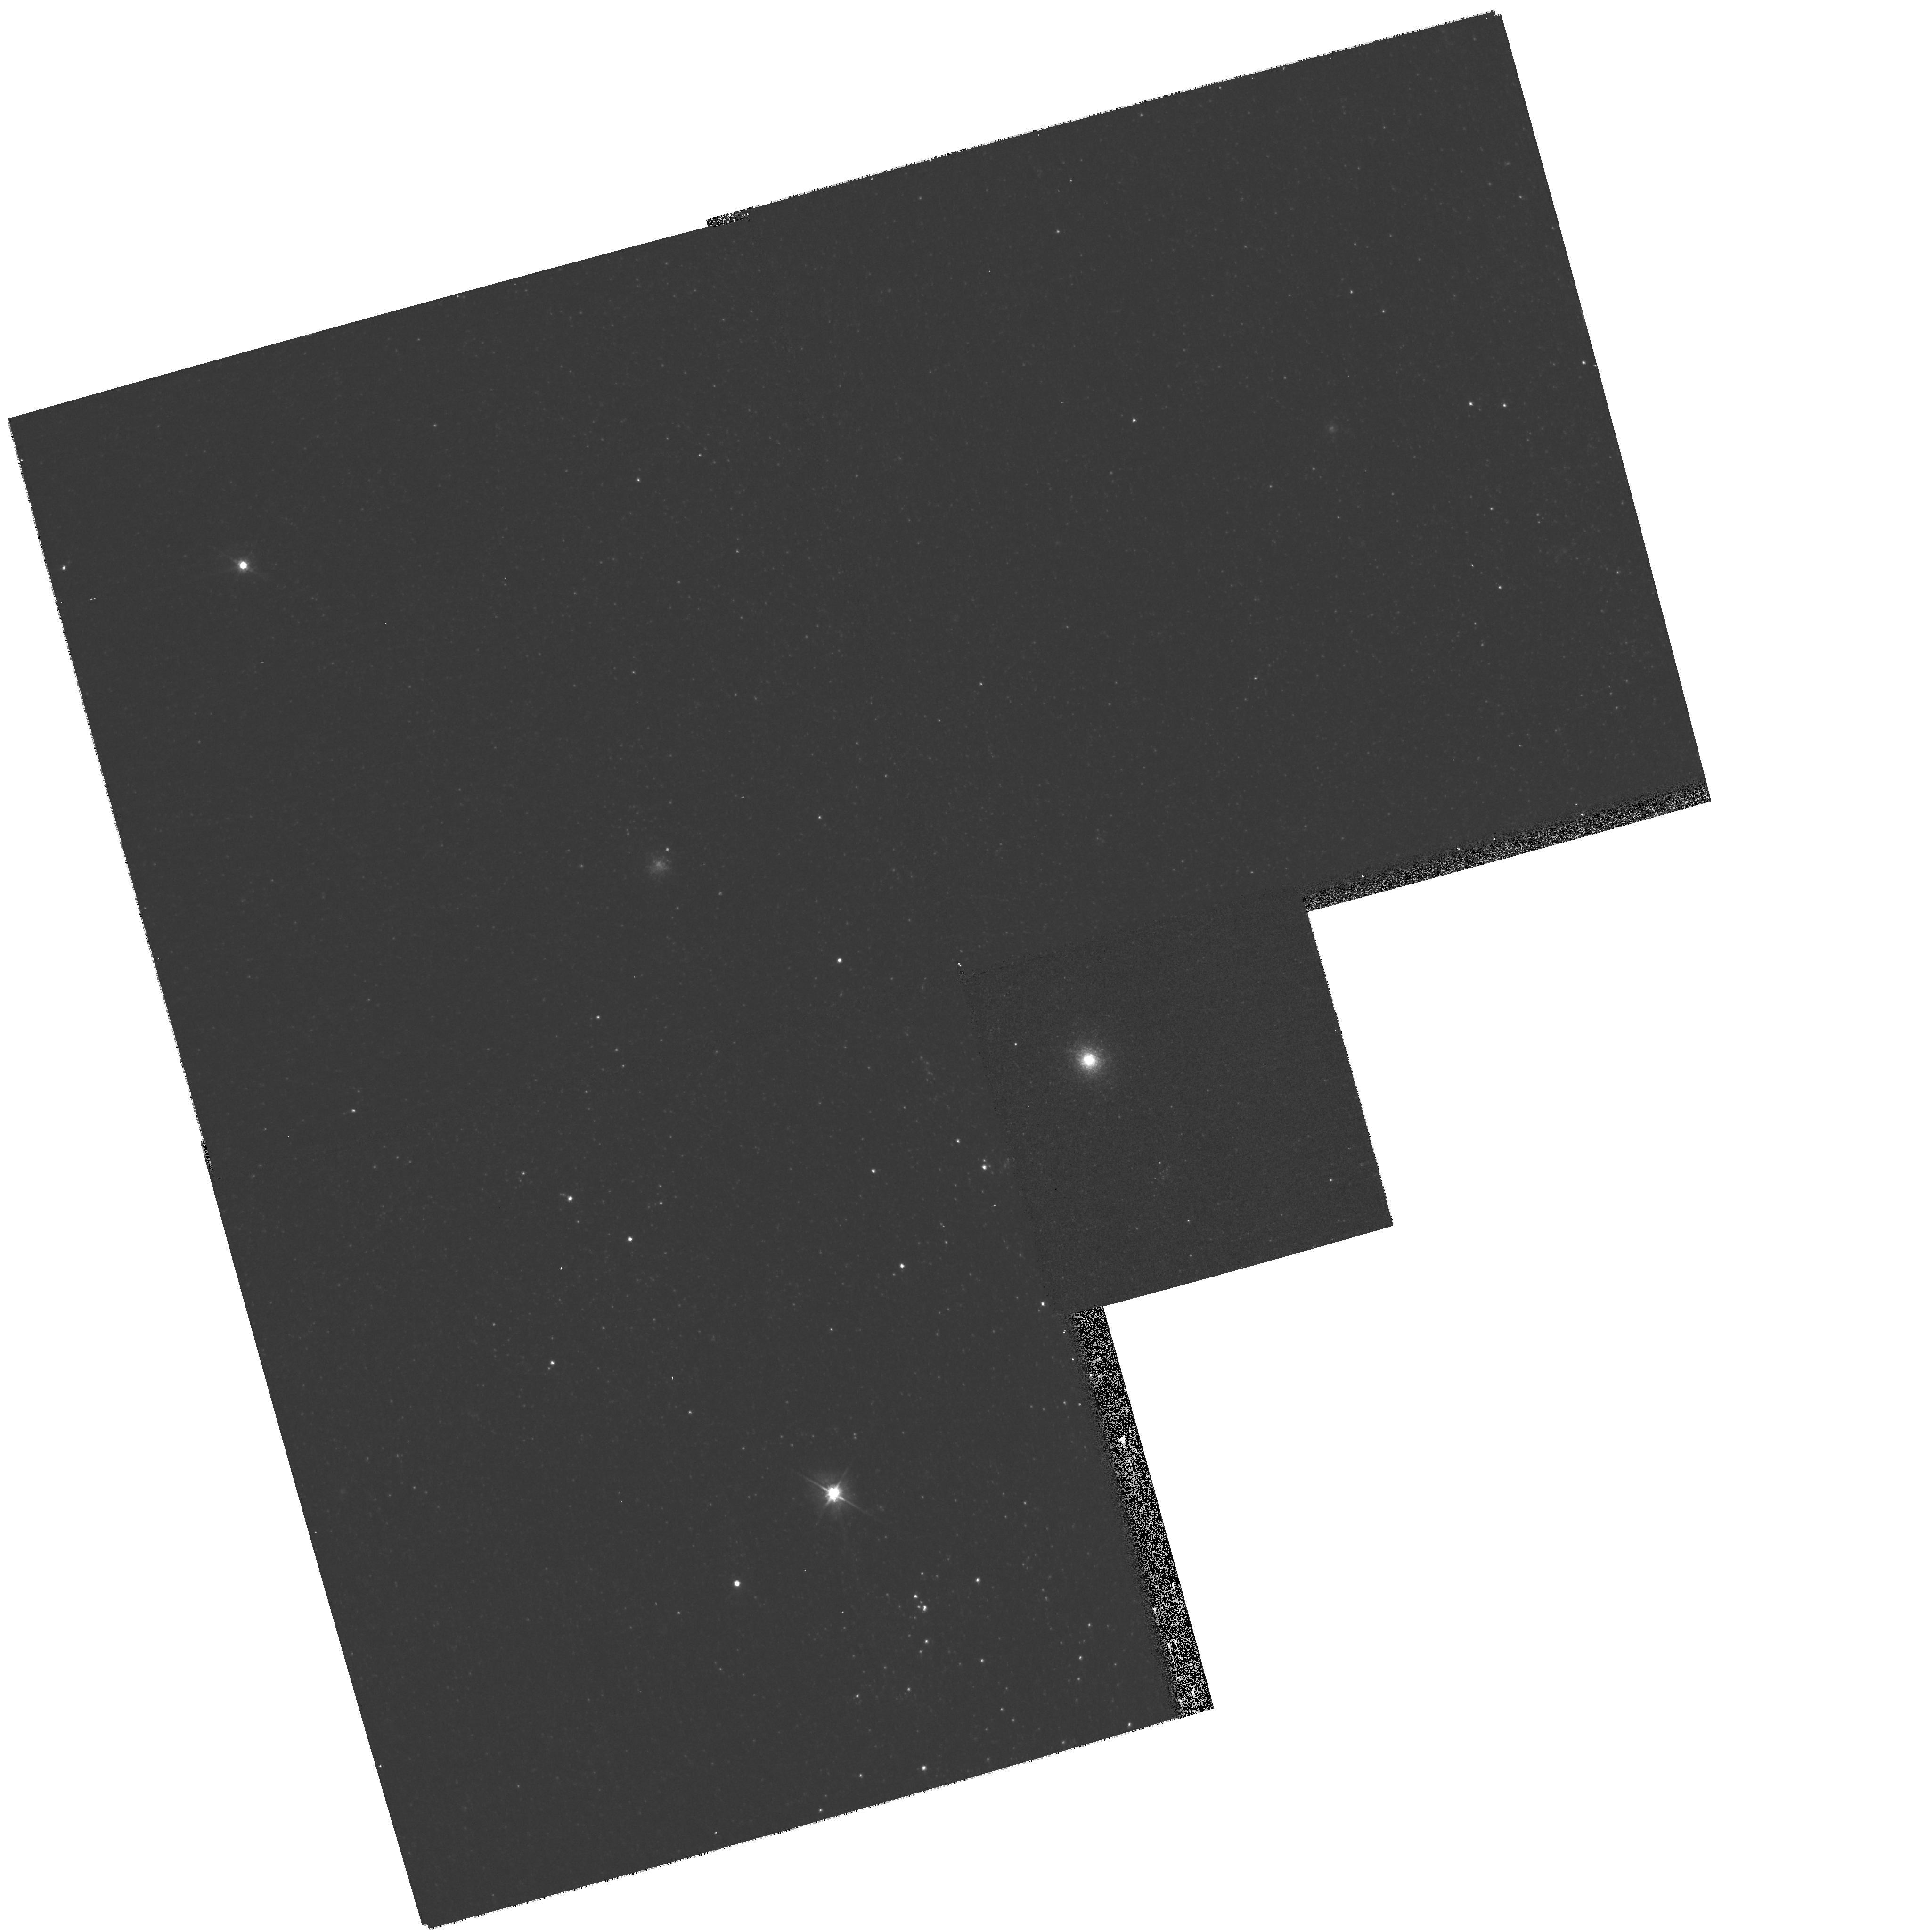
Target: M31-B373
Instrument: WFPC2/PC
Filter: F555W
Exposure: 3 min
Observation ID: hst_11218_45_wfpc2_pc_f555w_u9yv45

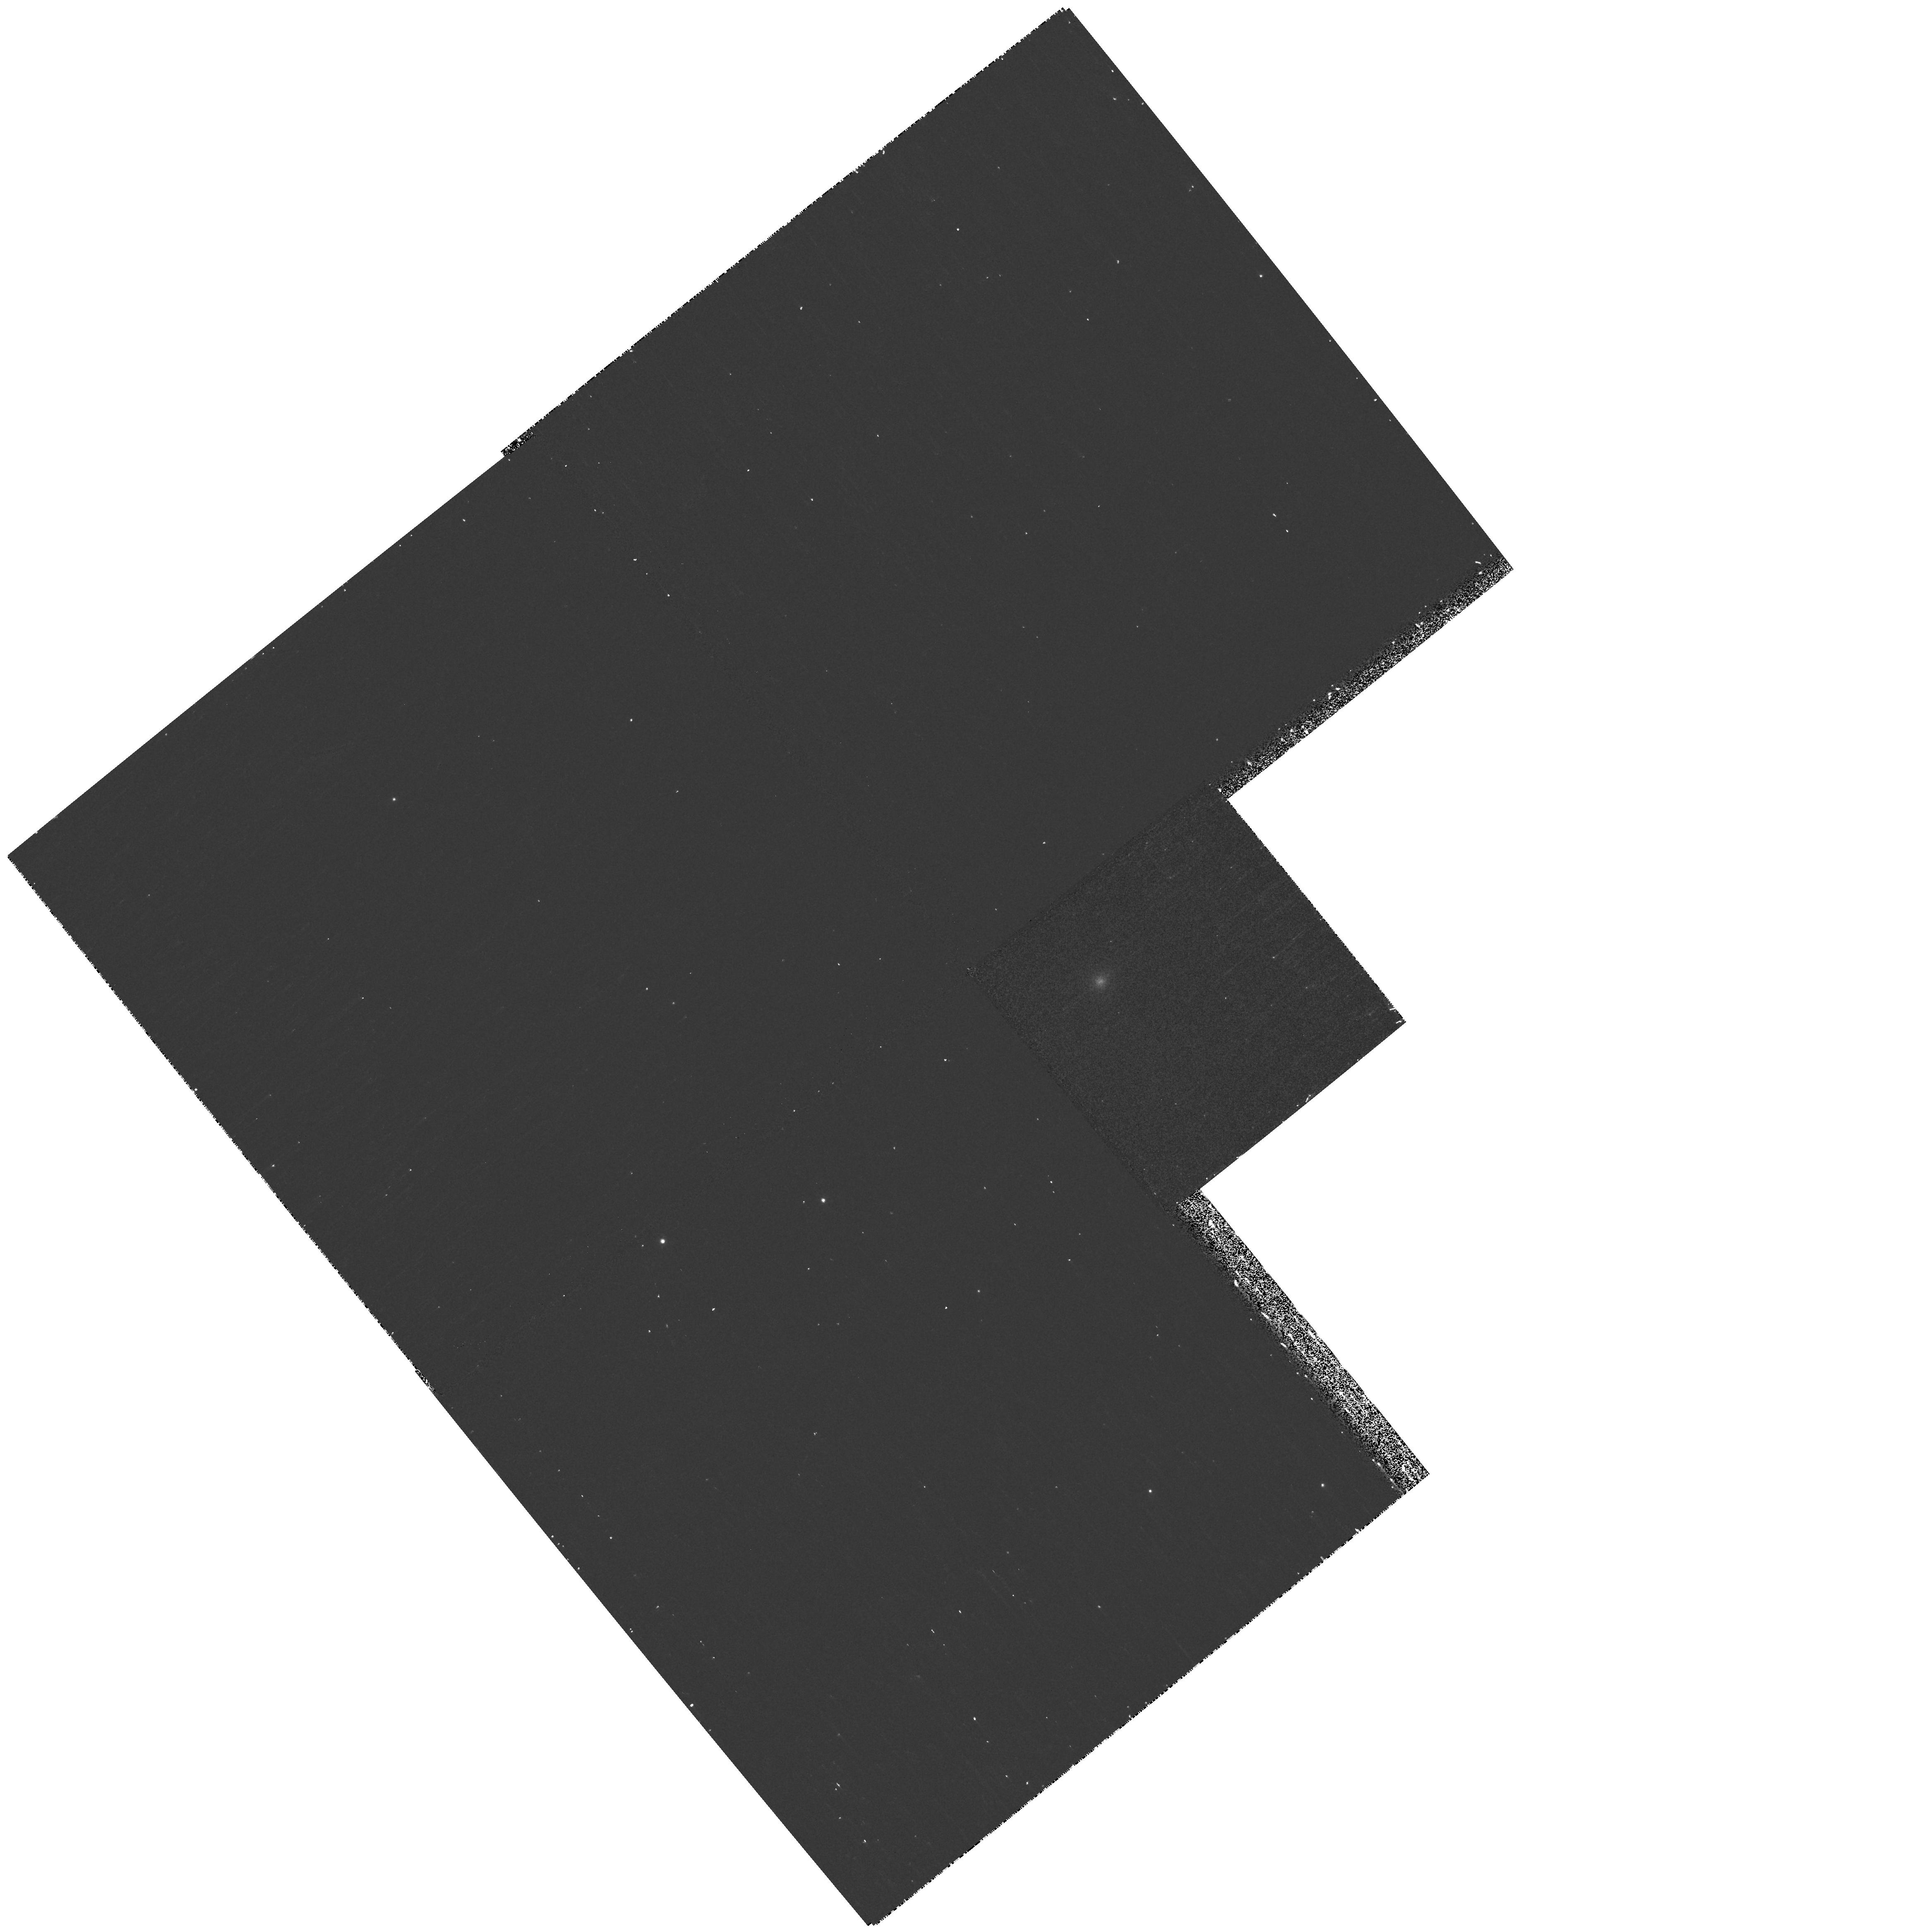
Target: M31-B405
Instrument: WFPC2/PC
Filter: F502N
Exposure: 17 min
Observation ID: hst_11218_20_wfpc2_pc_f502n_u9yv20

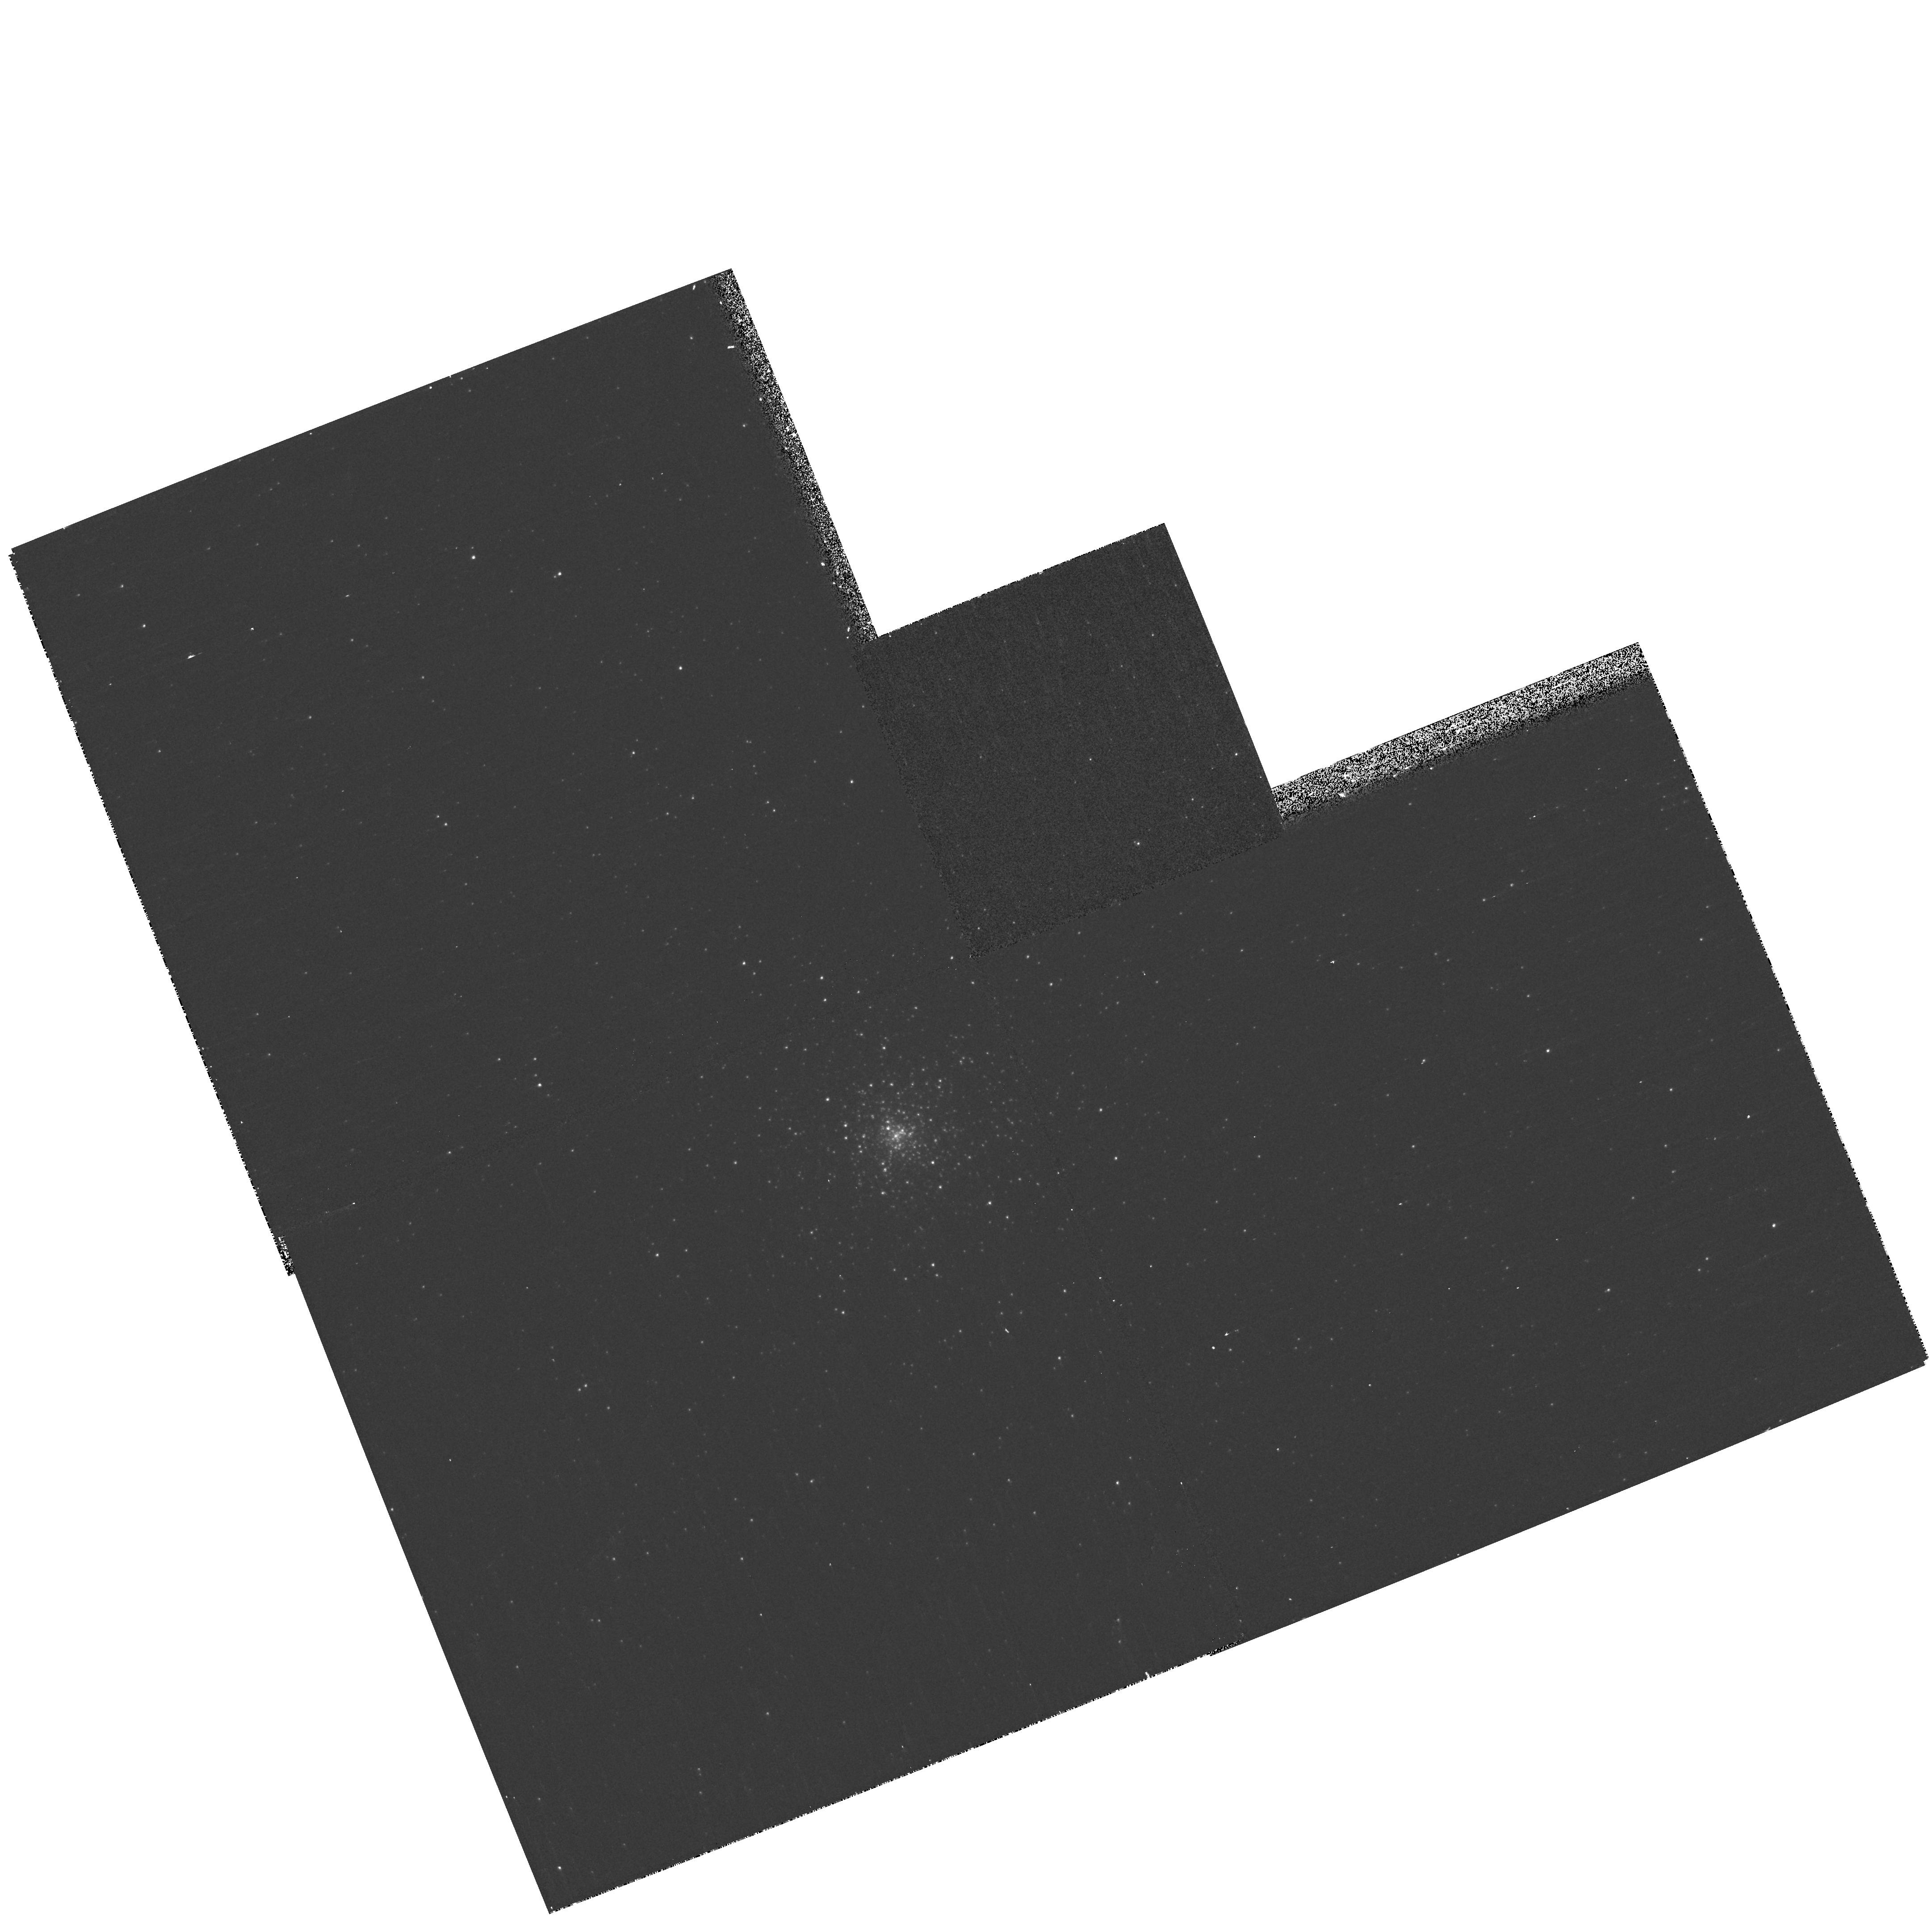
Target: NGC2005
Instrument: WFPC2/PC
Filter: F502N
Exposure: 7 min
Observation ID: hst_11218_0o_wfpc2_pc_f502n_u9yv0o

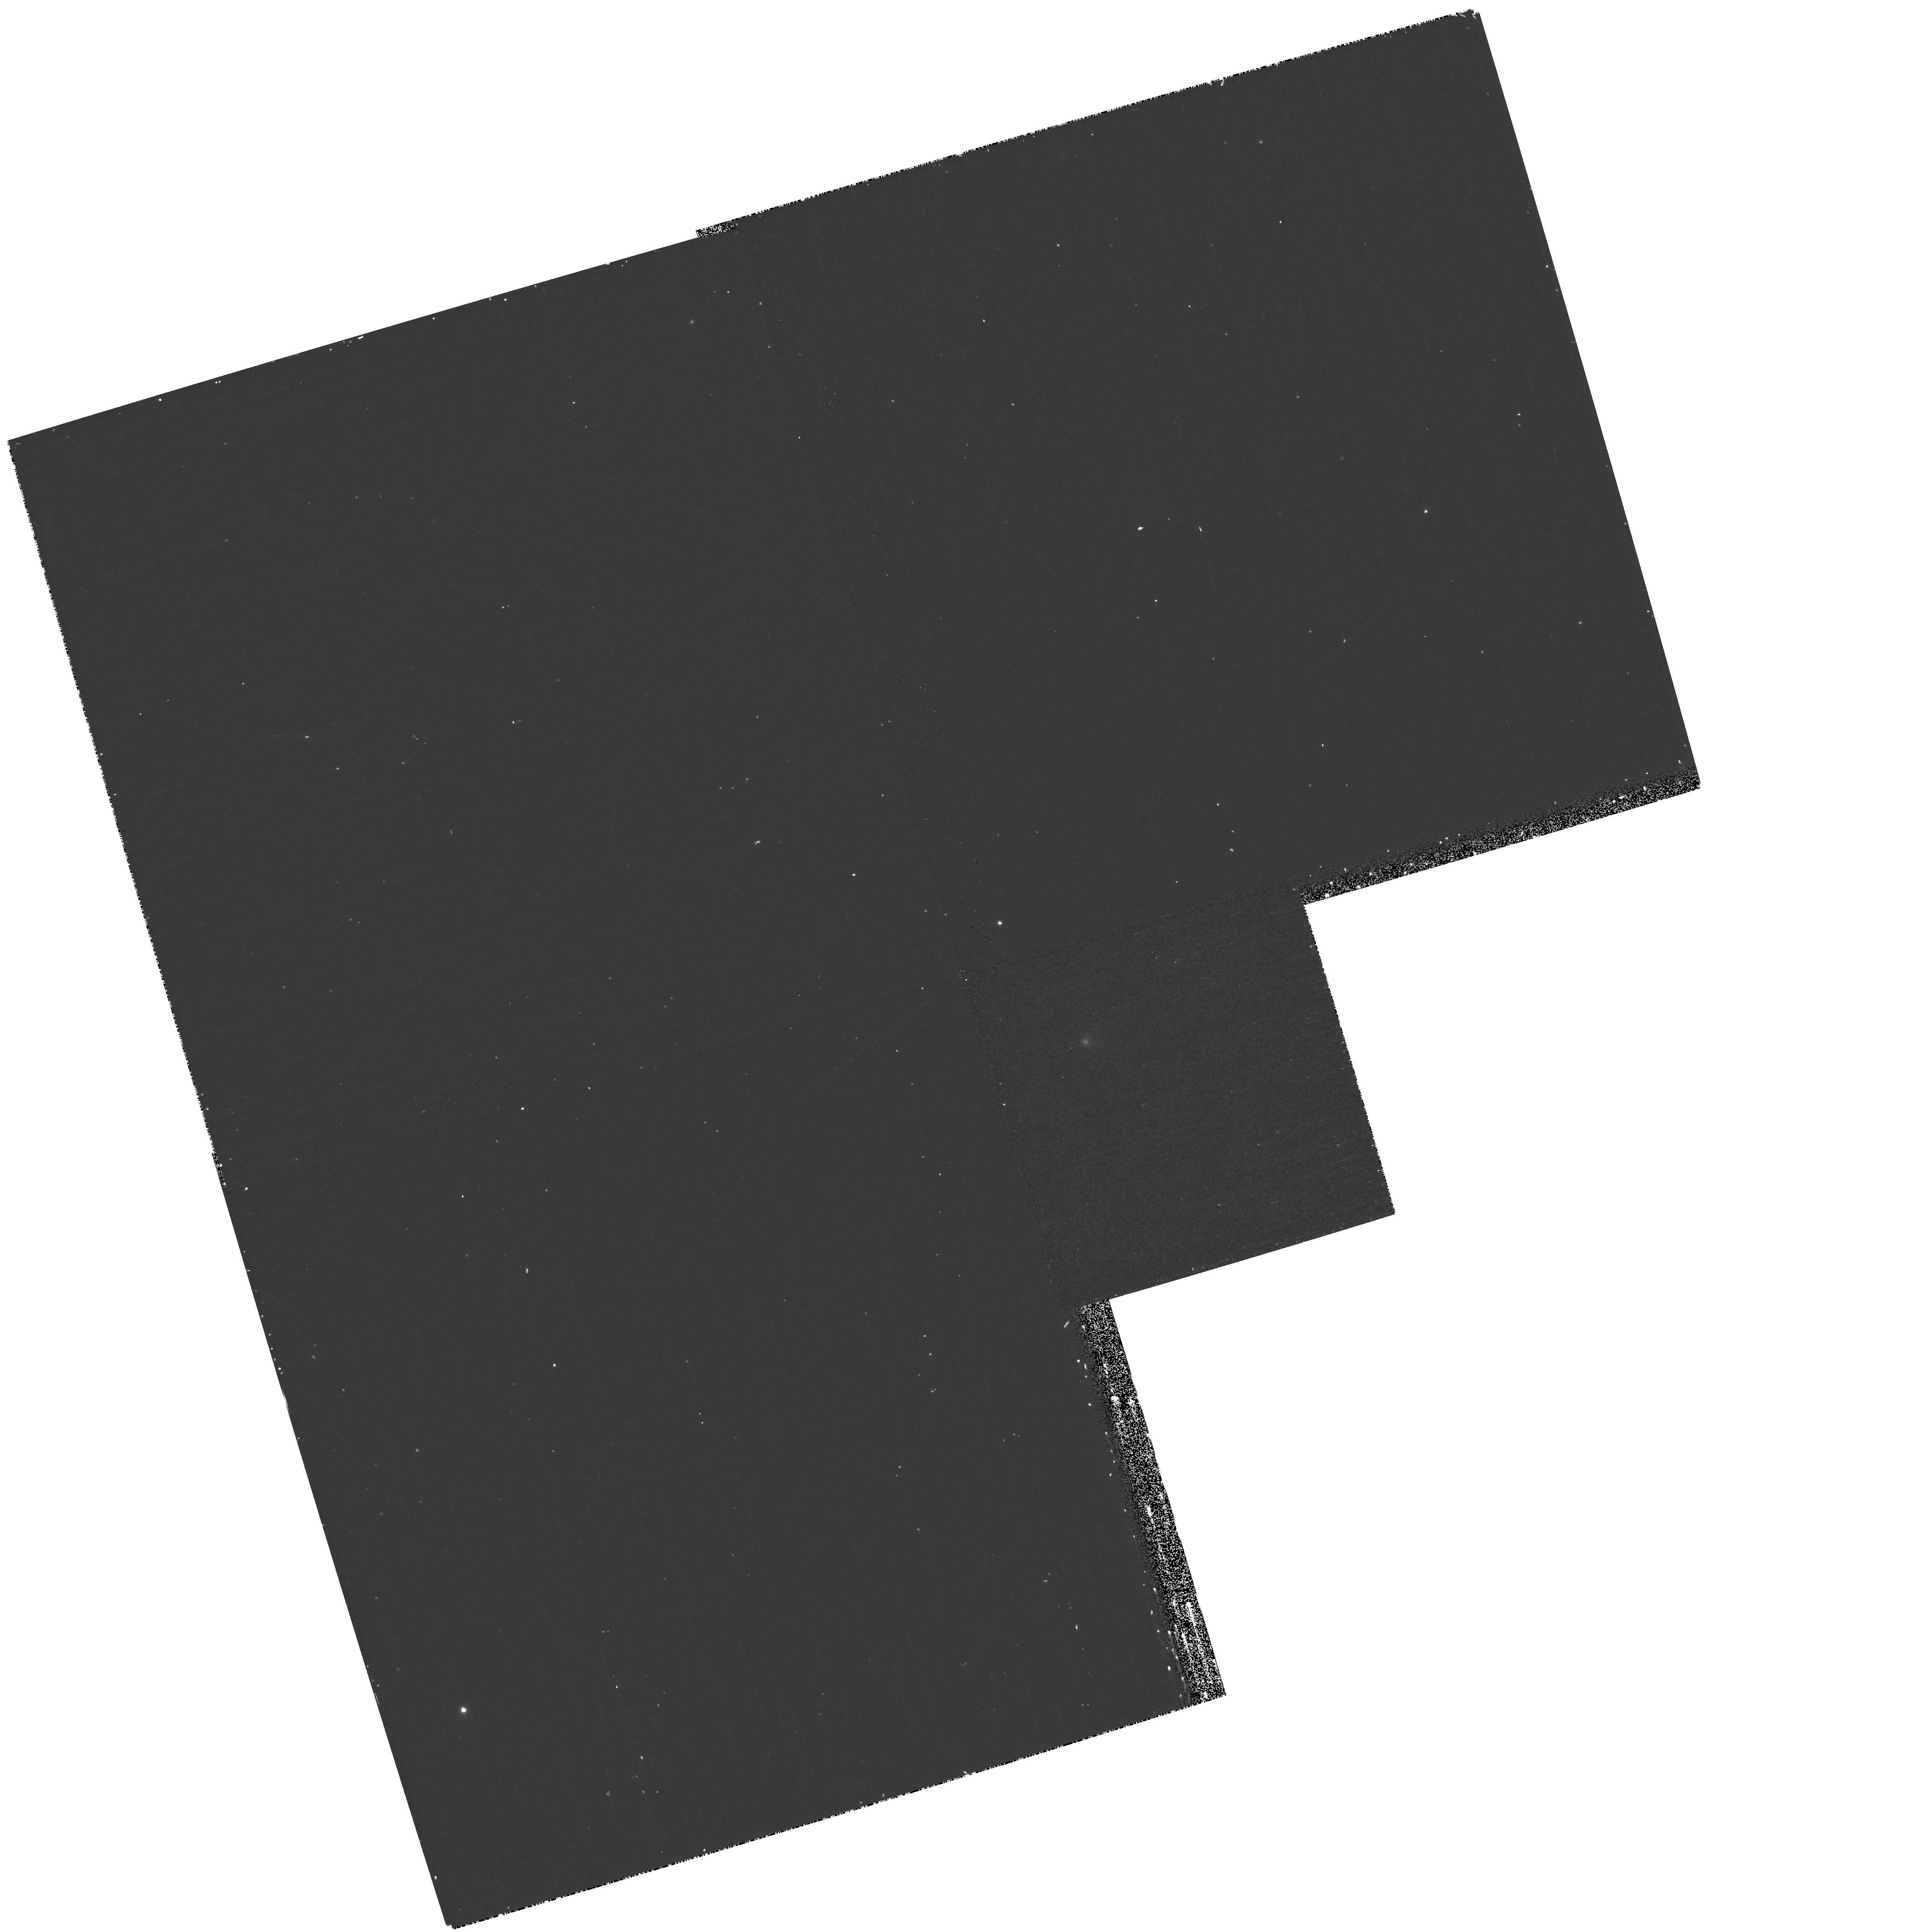
Target: M31-B082
Instrument: WFPC2/PC
Filter: F502N
Exposure: 17 min
Observation ID: hst_11218_40_wfpc2_pc_f502n_u9yv40

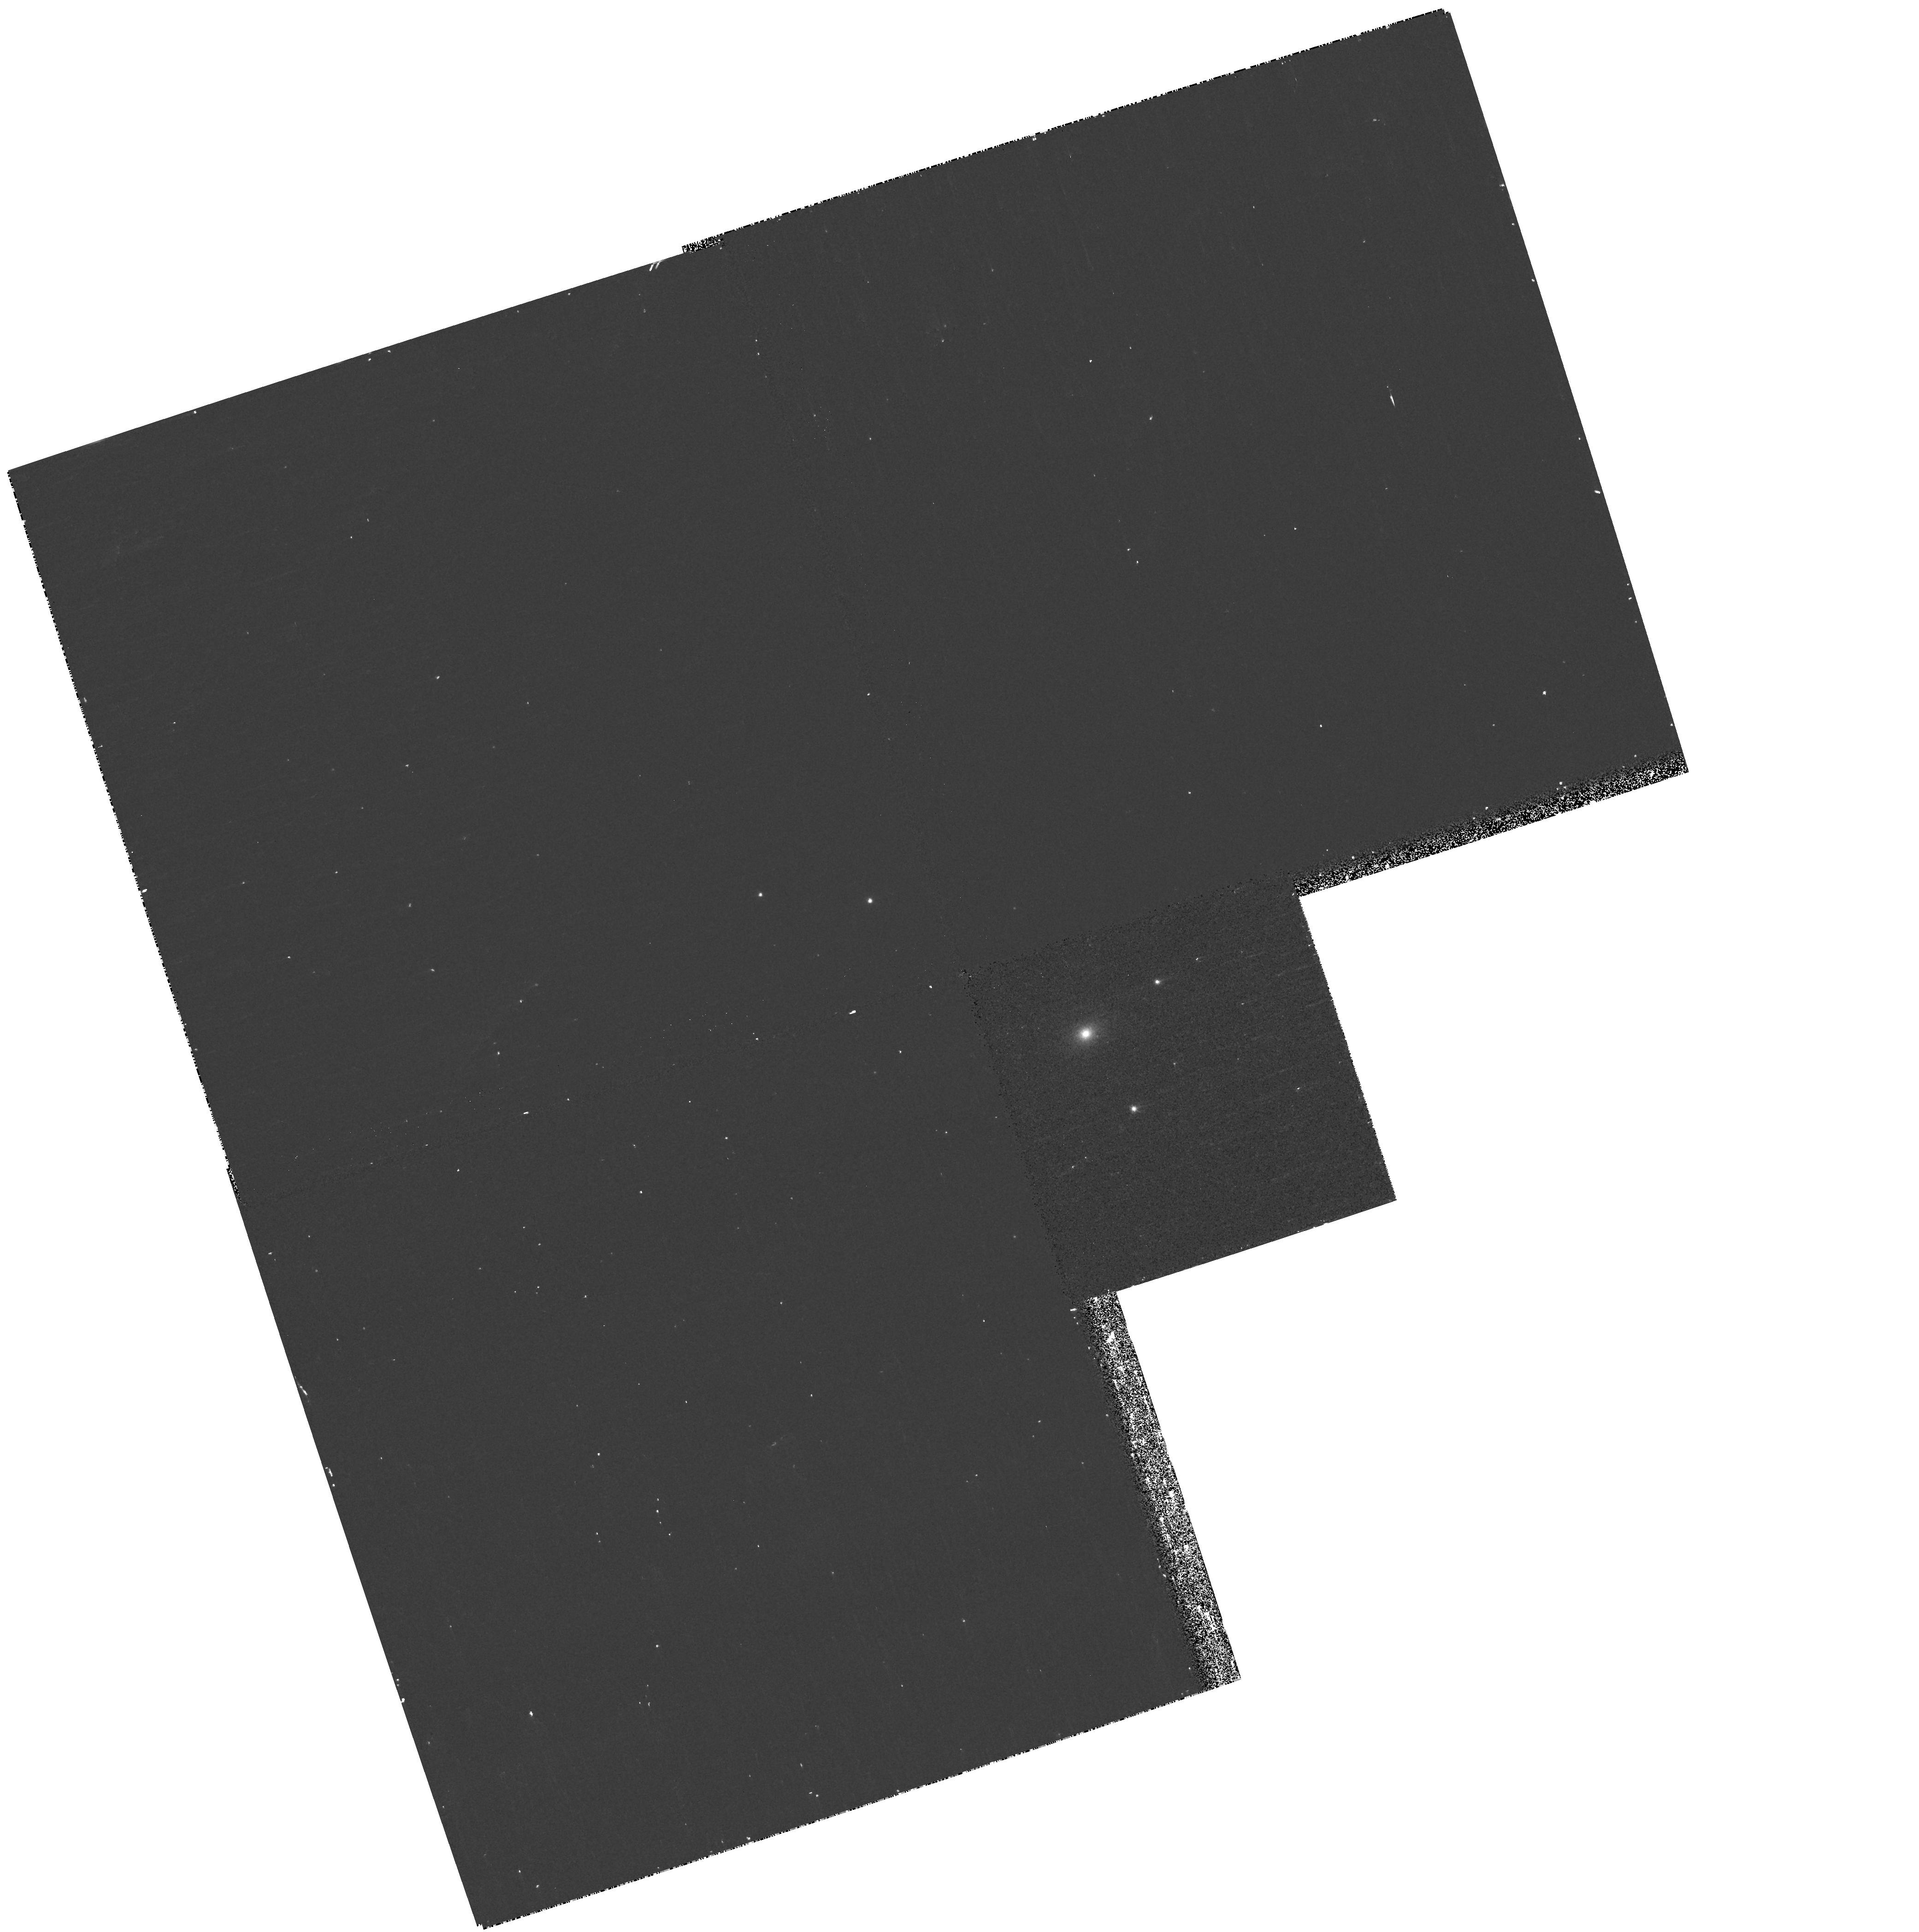
Target: M31-G001
Instrument: WFPC2/PC
Filter: F502N
Exposure: 17 min
Observation ID: hst_11218_01_wfpc2_pc_f502n_u9yv01

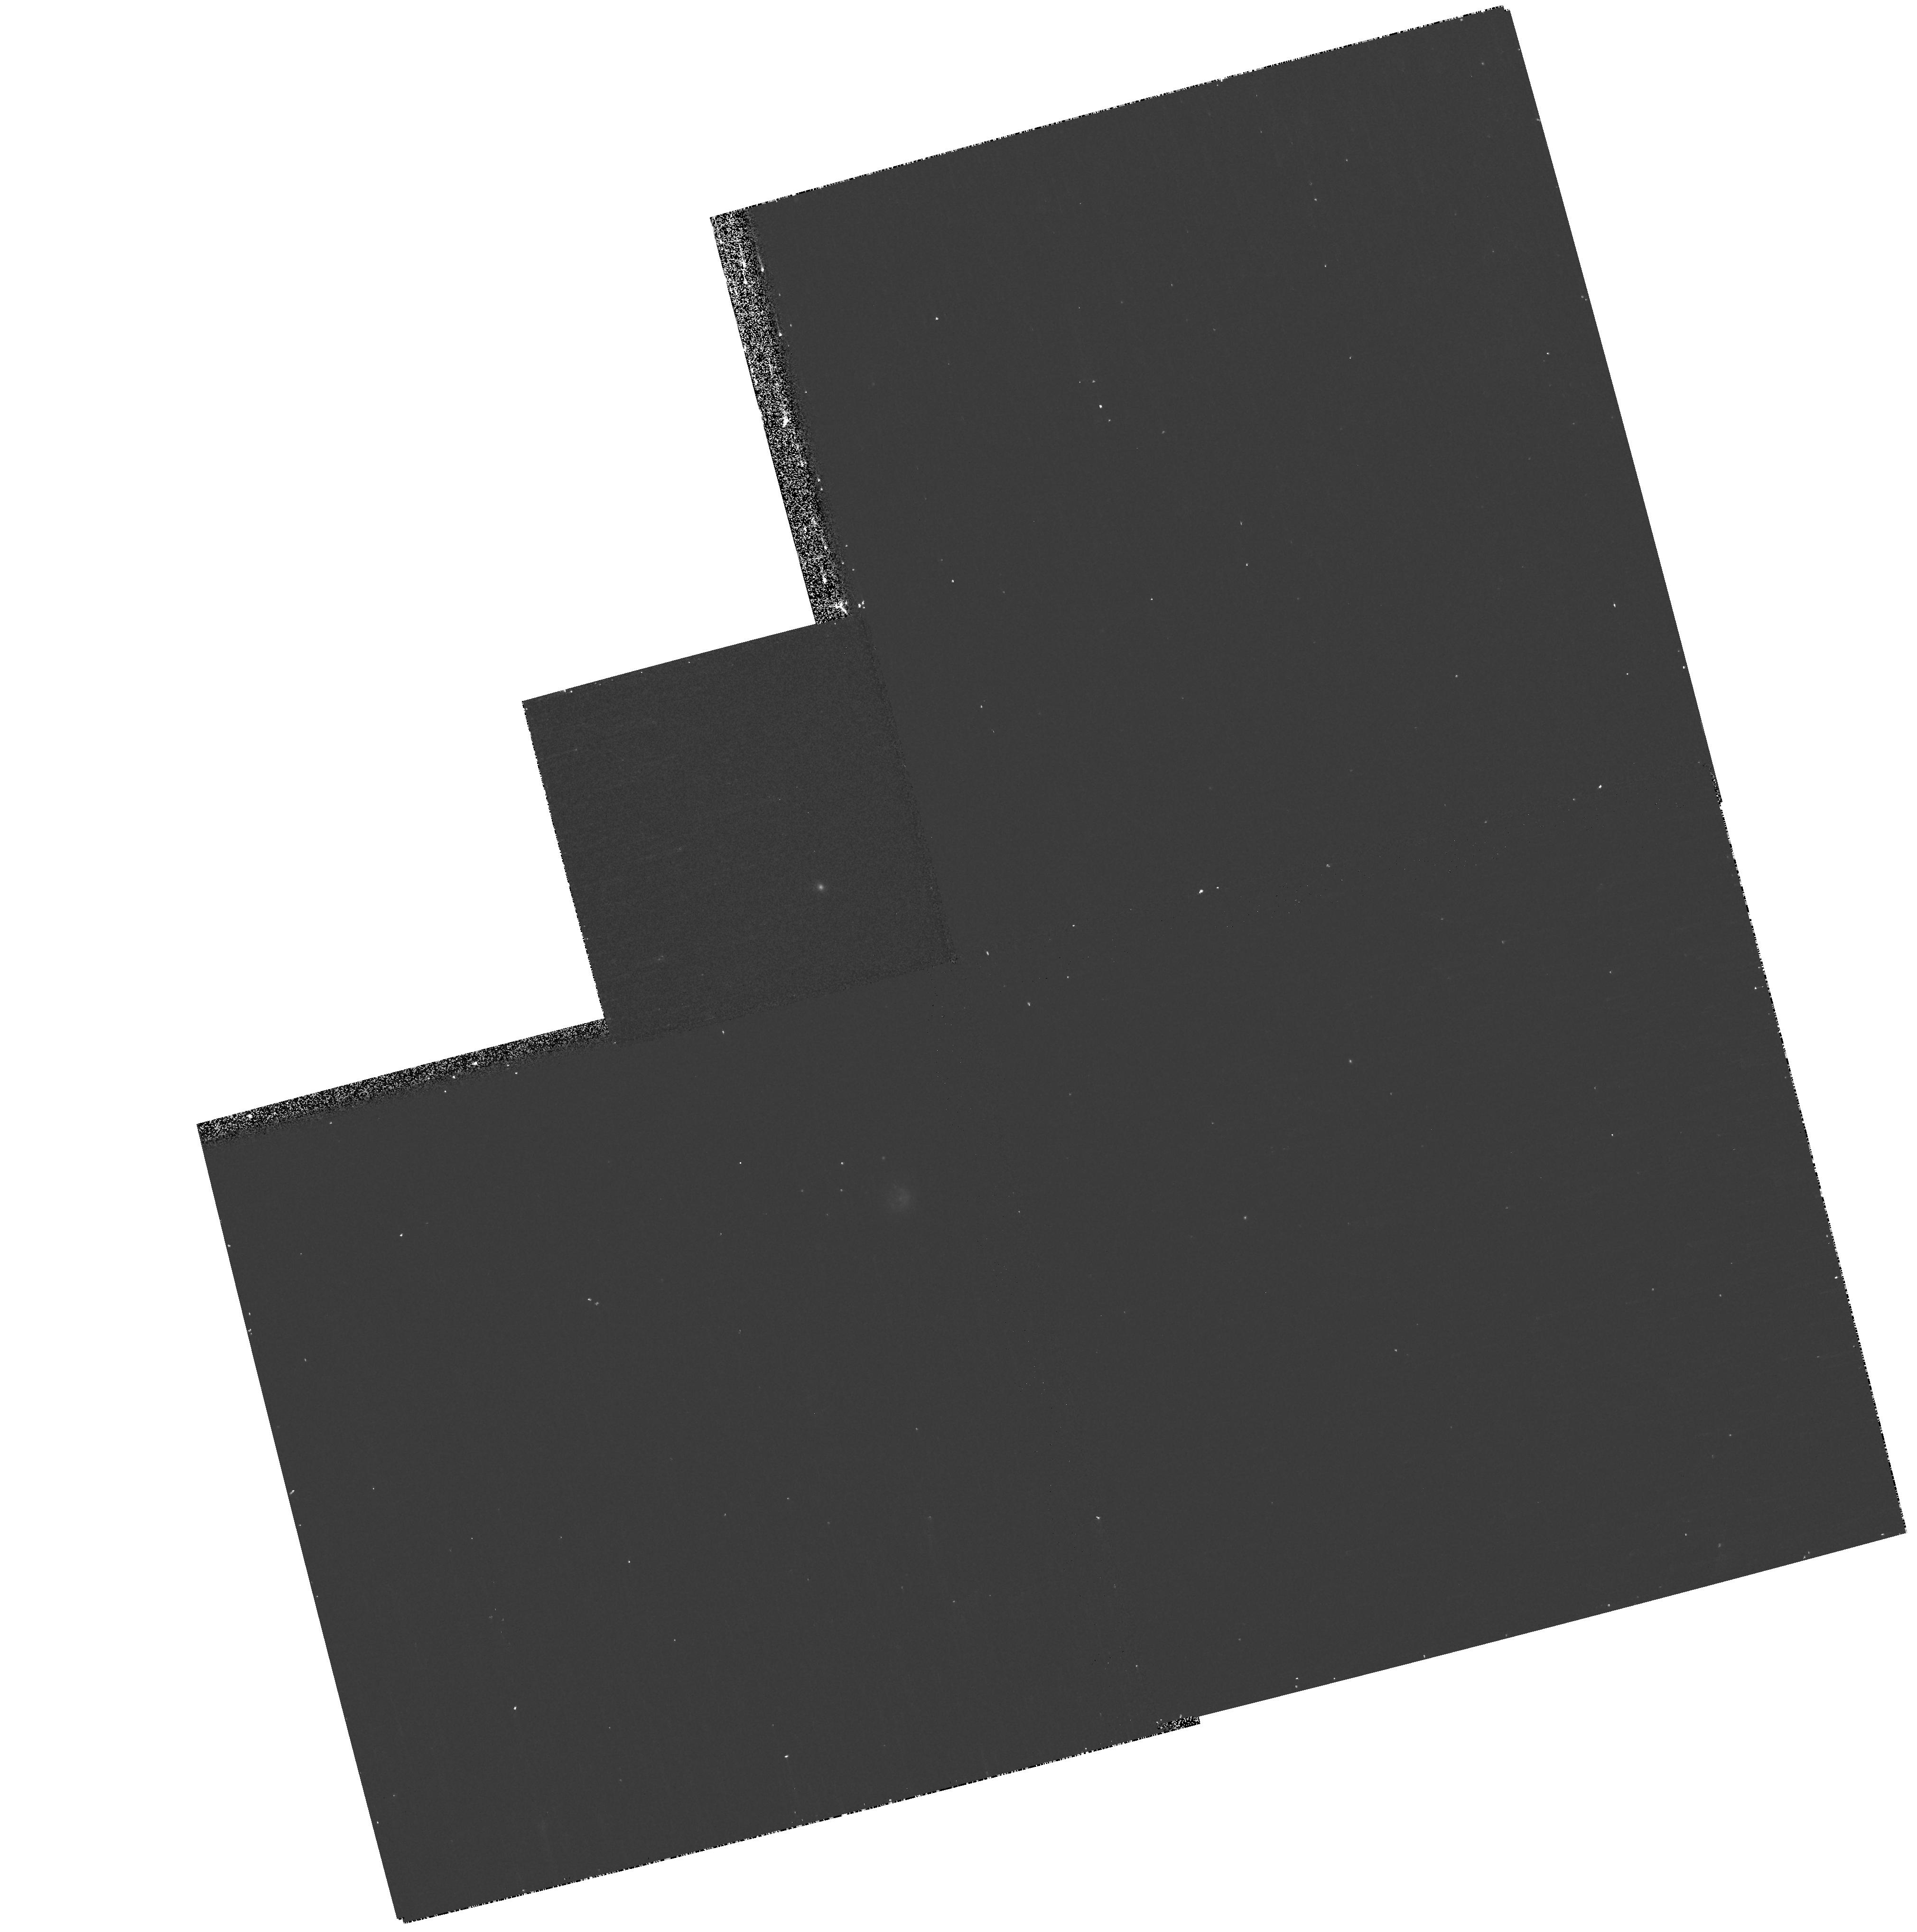
Target: NGC55-B1
Instrument: WFPC2/PC
Filter: F502N
Exposure: 17 min
Observation ID: hst_11218_0y_wfpc2_pc_f502n_u9yv0y

Snapshot Survey for Planetary Nebulae in Globular Clusters of the Local Group (PI: Bond, Howard E.)

Planetary nebulae (PNe) in globular clusters (GCs) raise a number of interesting issues related to stellar and galactic evolution. The number of PNe known in Milky Way GCs, 4, is surprisingly low if one assumes that all stars pass through a PN stage. However, it is likely that the remnants of stars now evolving in Galactic GCs leave the AGB so slowly that any ejected nebula dissipates long before the star becomes hot enough to ionize it. Thus there should not be ANY PNe in Milky Way GCs--but there are four! It has been suggested that these PNe are the result of mergers of binary stars within GCs, i.e., that they are descendants of blue stragglers. The frequency of occurrence of PNe in external galaxies poses more questions, because it shows a range of almost an order of magnitude. I propose a Snapshot survey aimed at discovering PNe in the GC systems of Local Group galaxies more distant than the Magellanic Clouds. These clusters, some of which may be much younger than their counterparts in the Milky Way, might contain many more PNe than those of our own galaxy. I will use the standard technique of emission-line and continuum imaging, which easily discloses PNe.